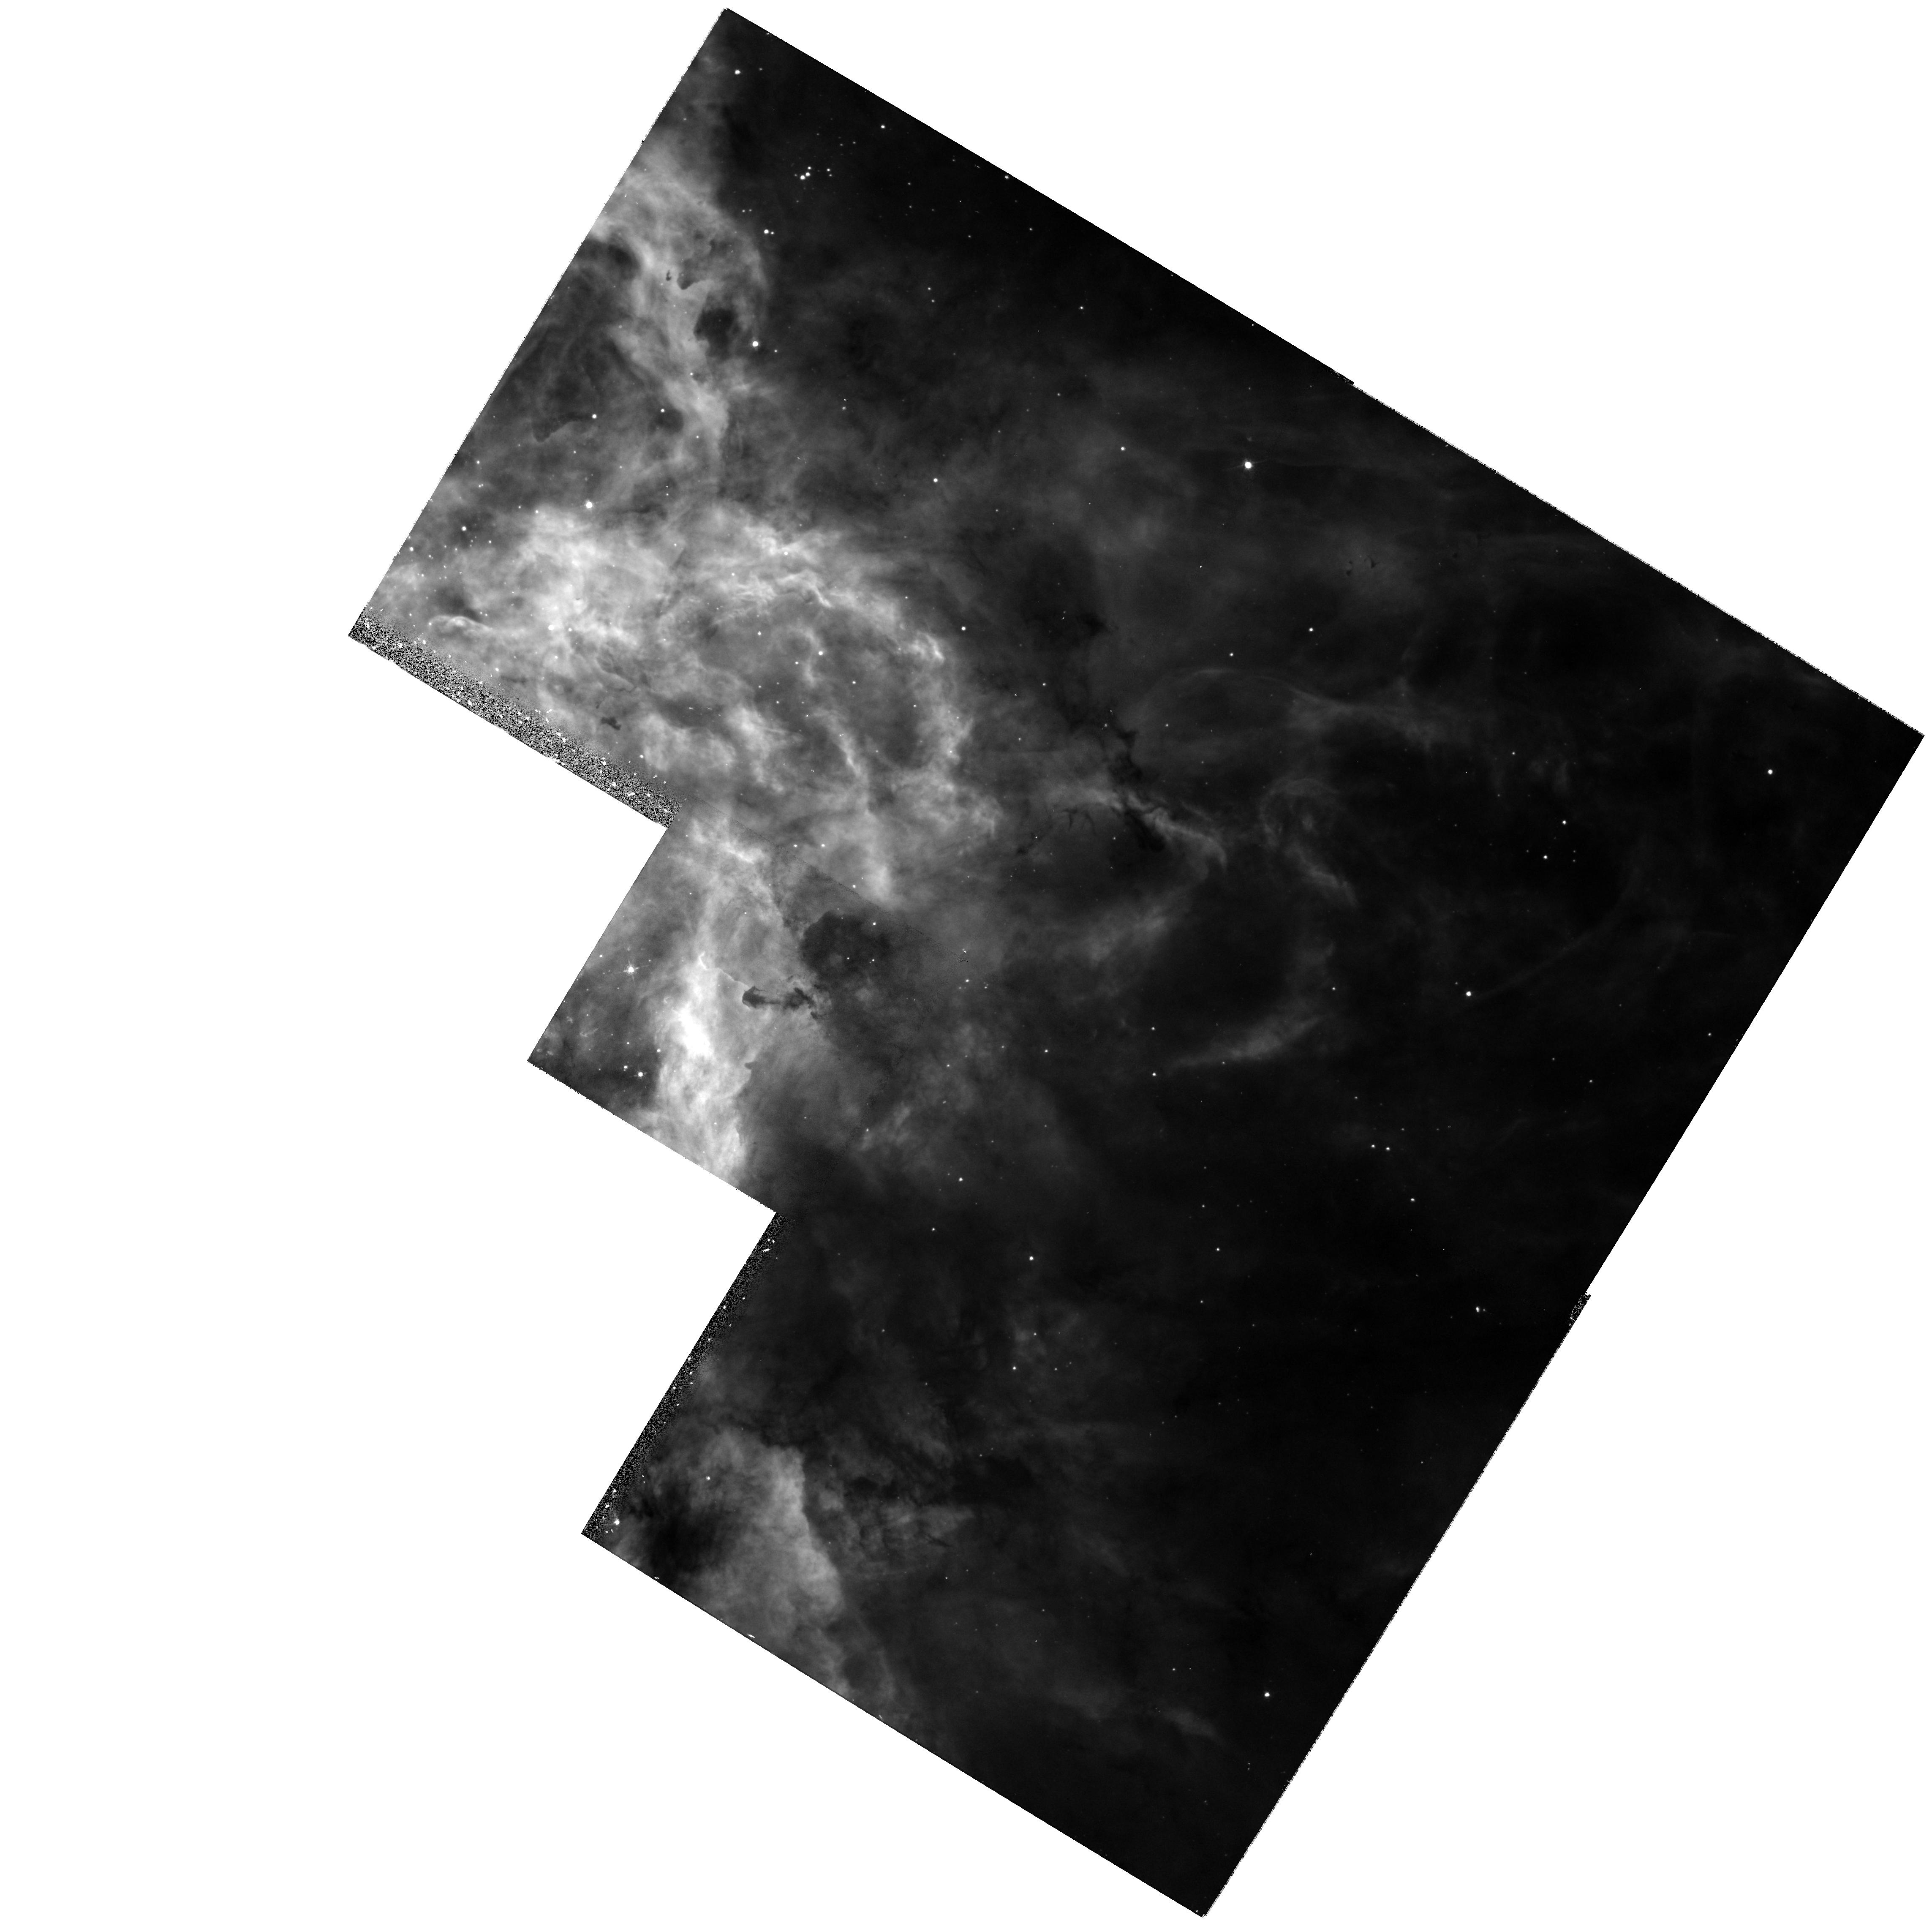
Target: 30DOR-KNOT3. Instrument: WFPC2/PC. Filter: F502N. Exposure: 17 min. Observation ID: hst_8163_03_wfpc2_pc_f502n_u5bd03

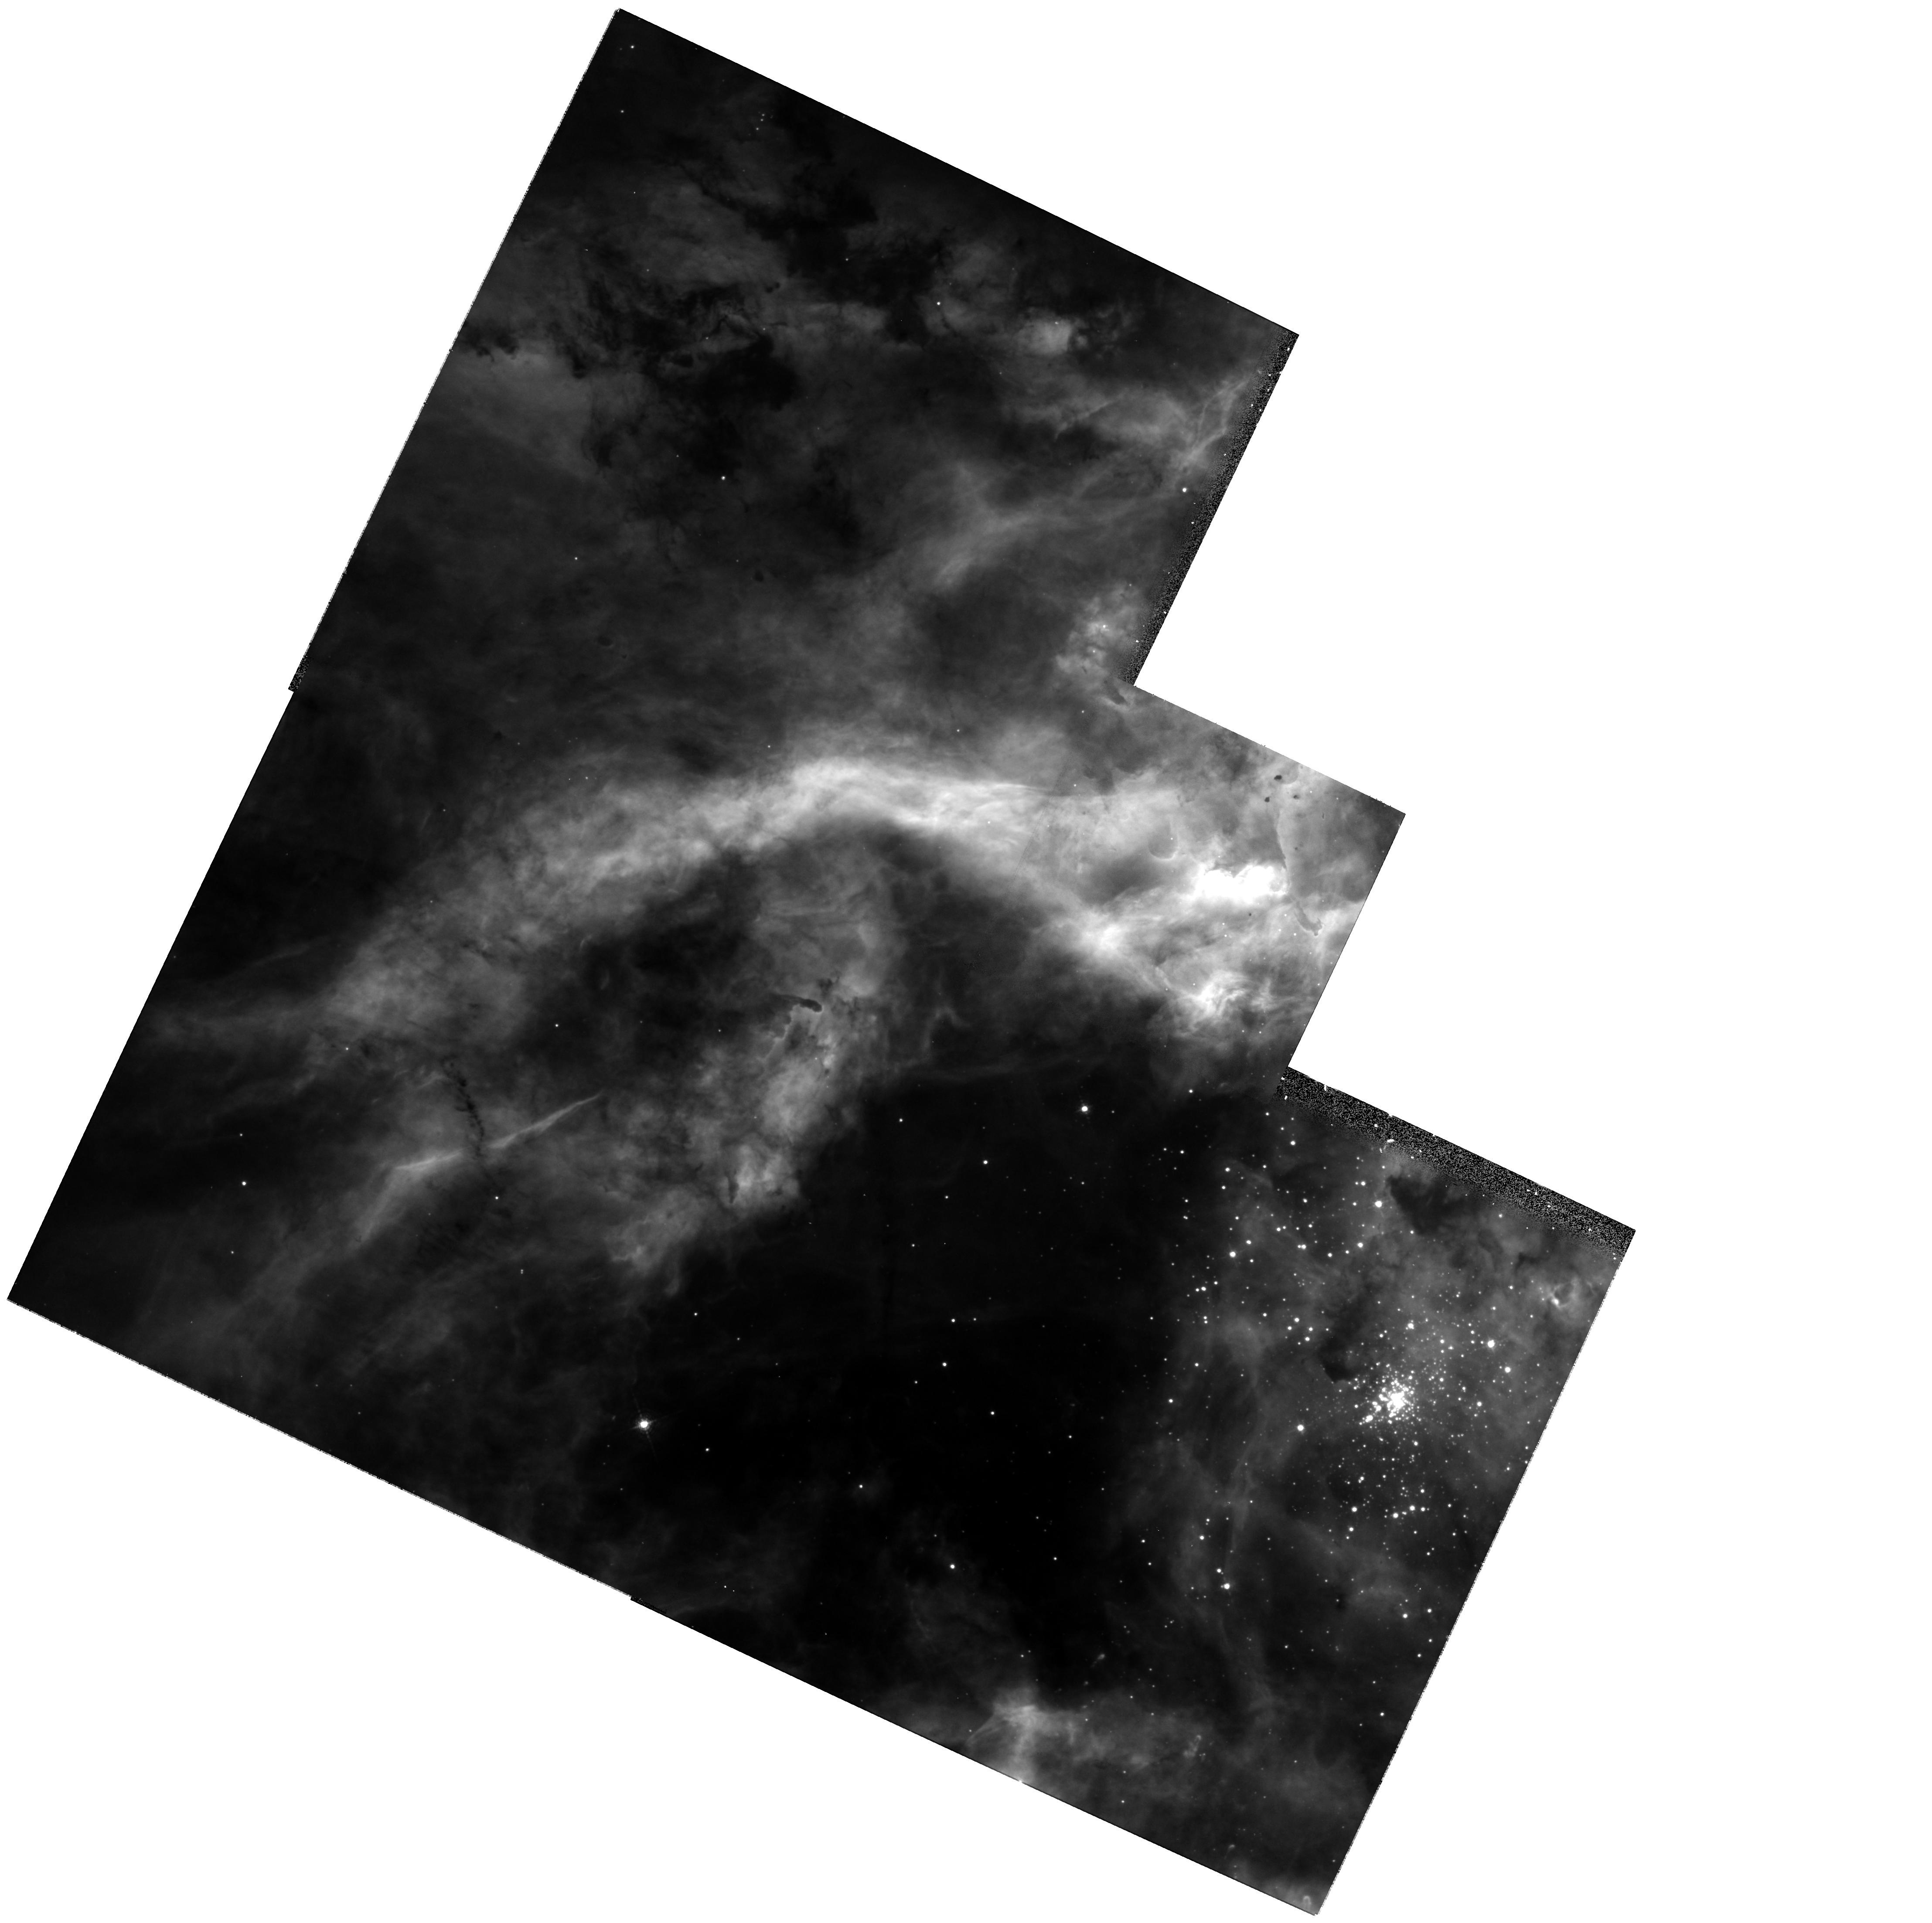
Target: 30DOR-KNOT1. Instrument: WFPC2/PC. Filter: F656N. Exposure: 13 min. Observation ID: hst_8163_01_wfpc2_pc_f656n_u5bd01

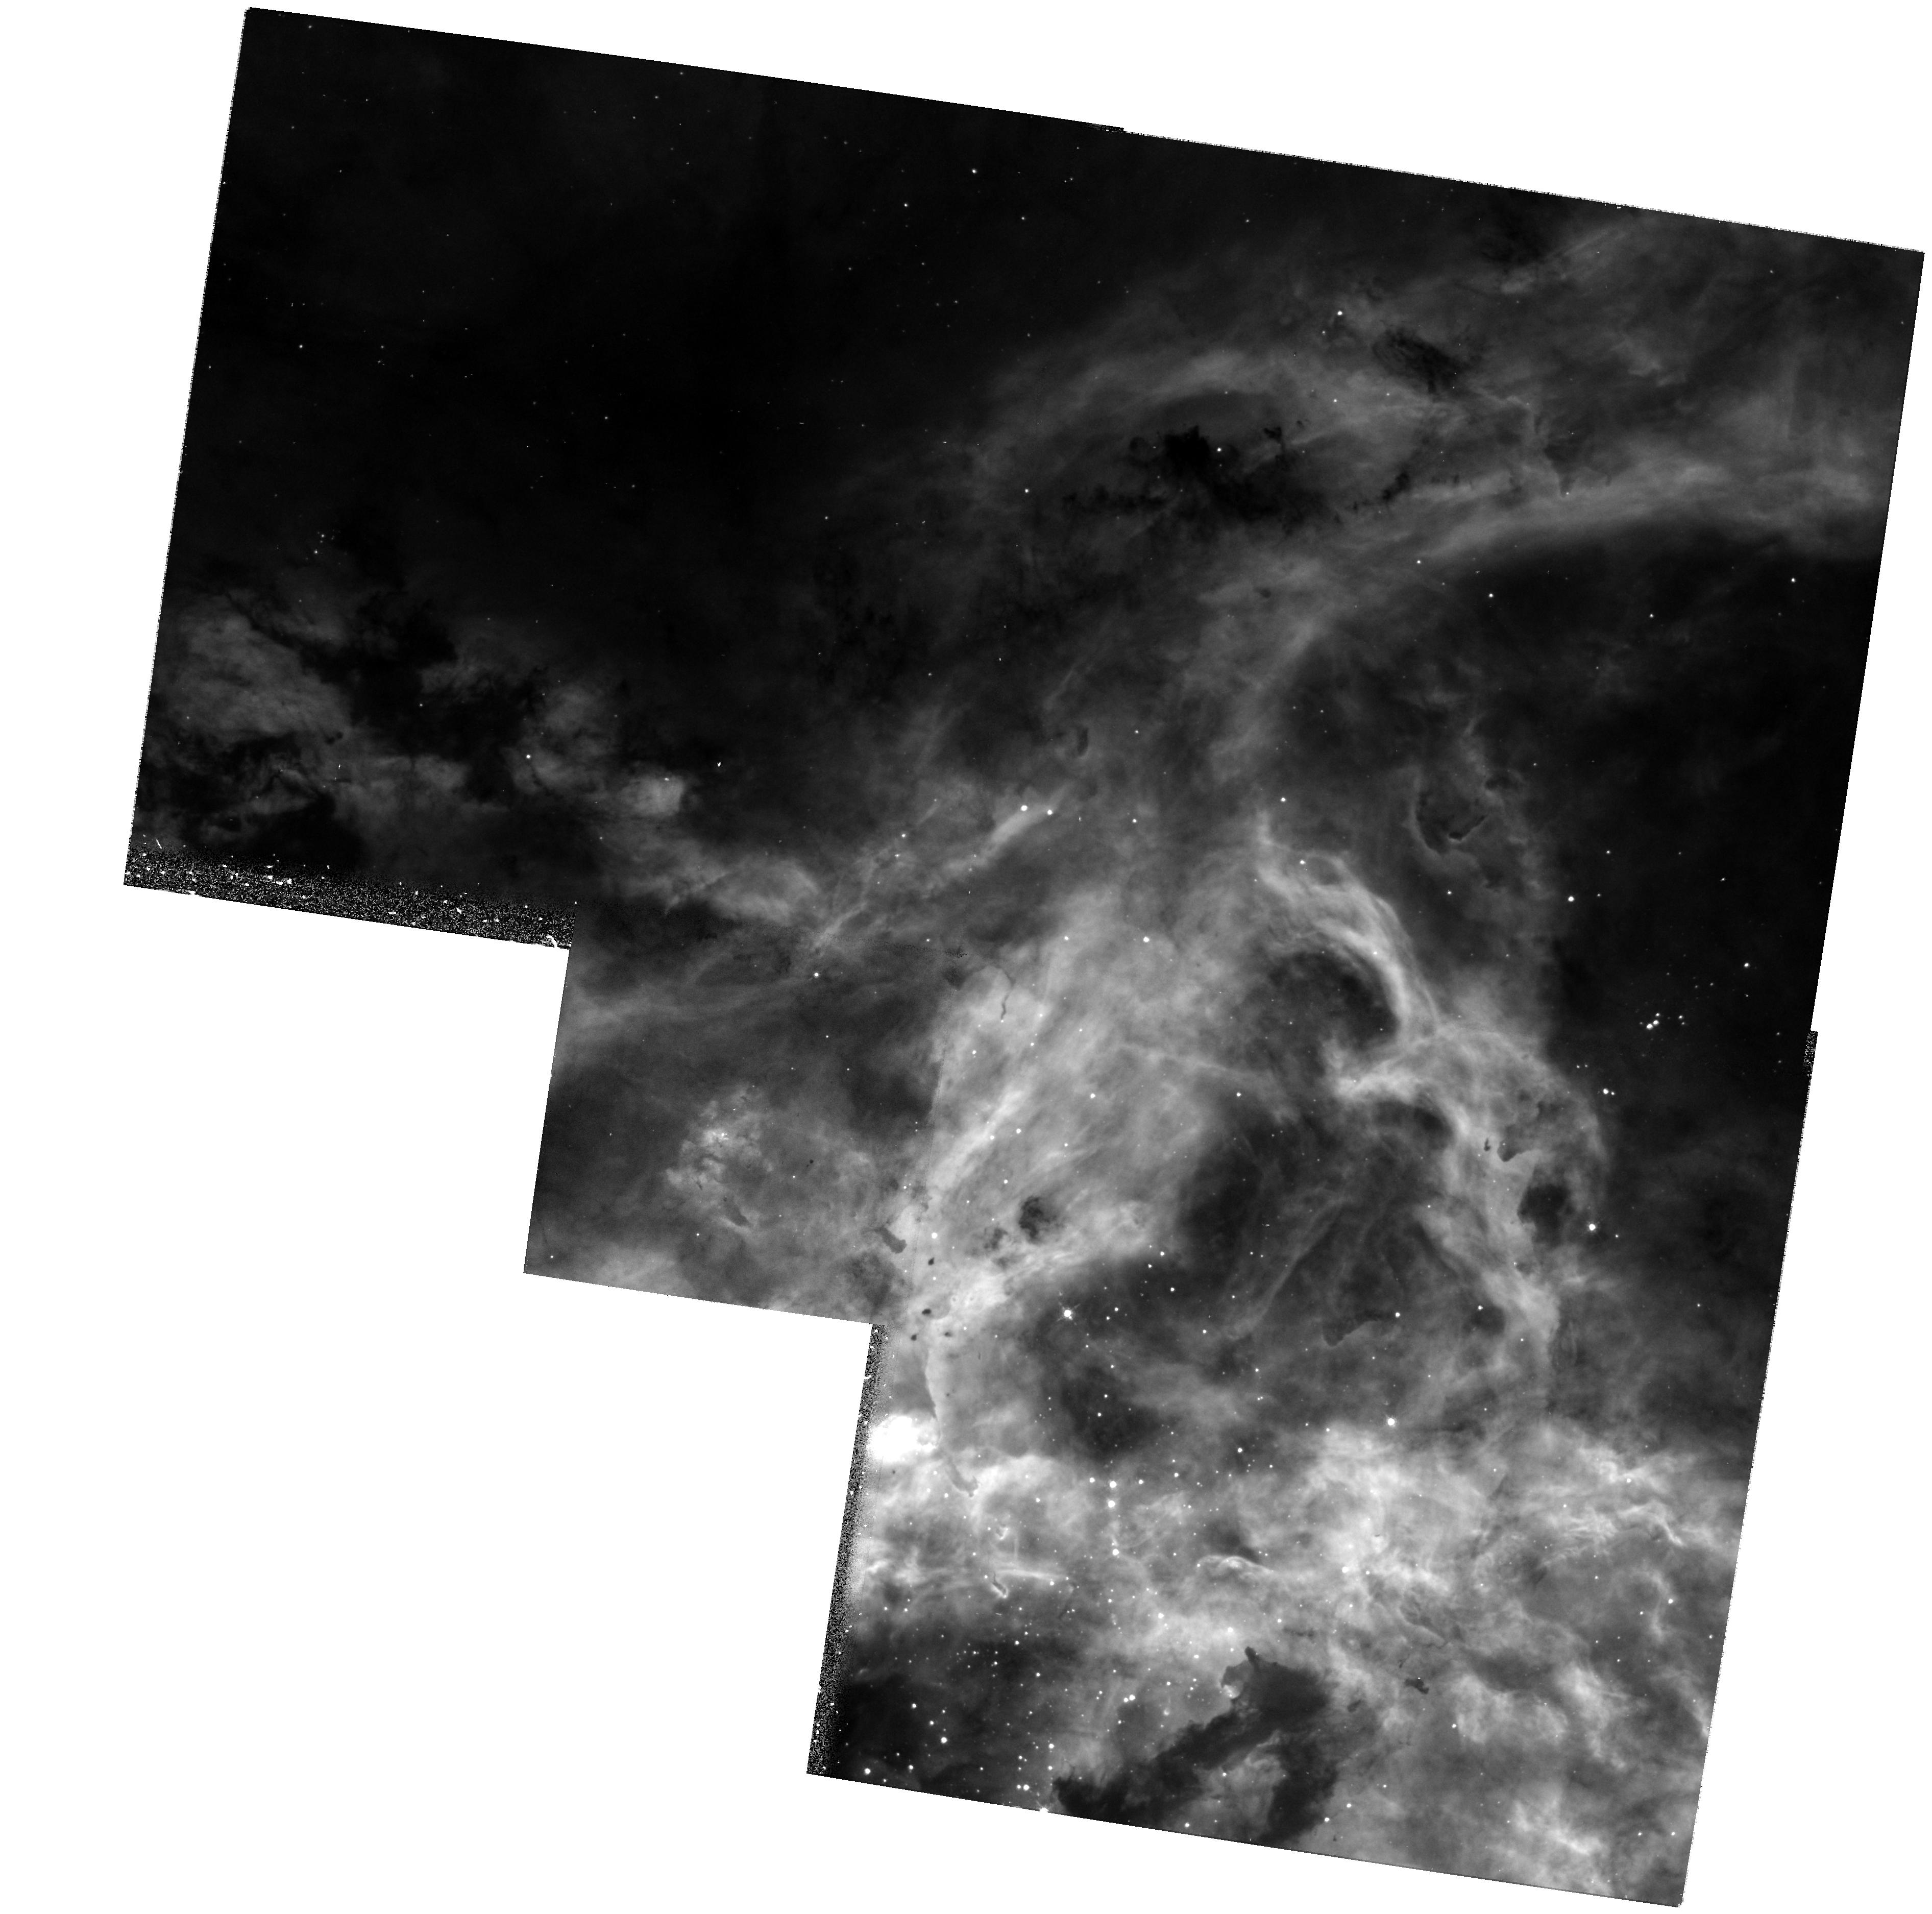
Target: 30DOR-KNOT2. Instrument: WFPC2/PC. Filter: F502N. Exposure: 17 min. Observation ID: hst_8163_02_wfpc2_pc_f502n_u5bd02

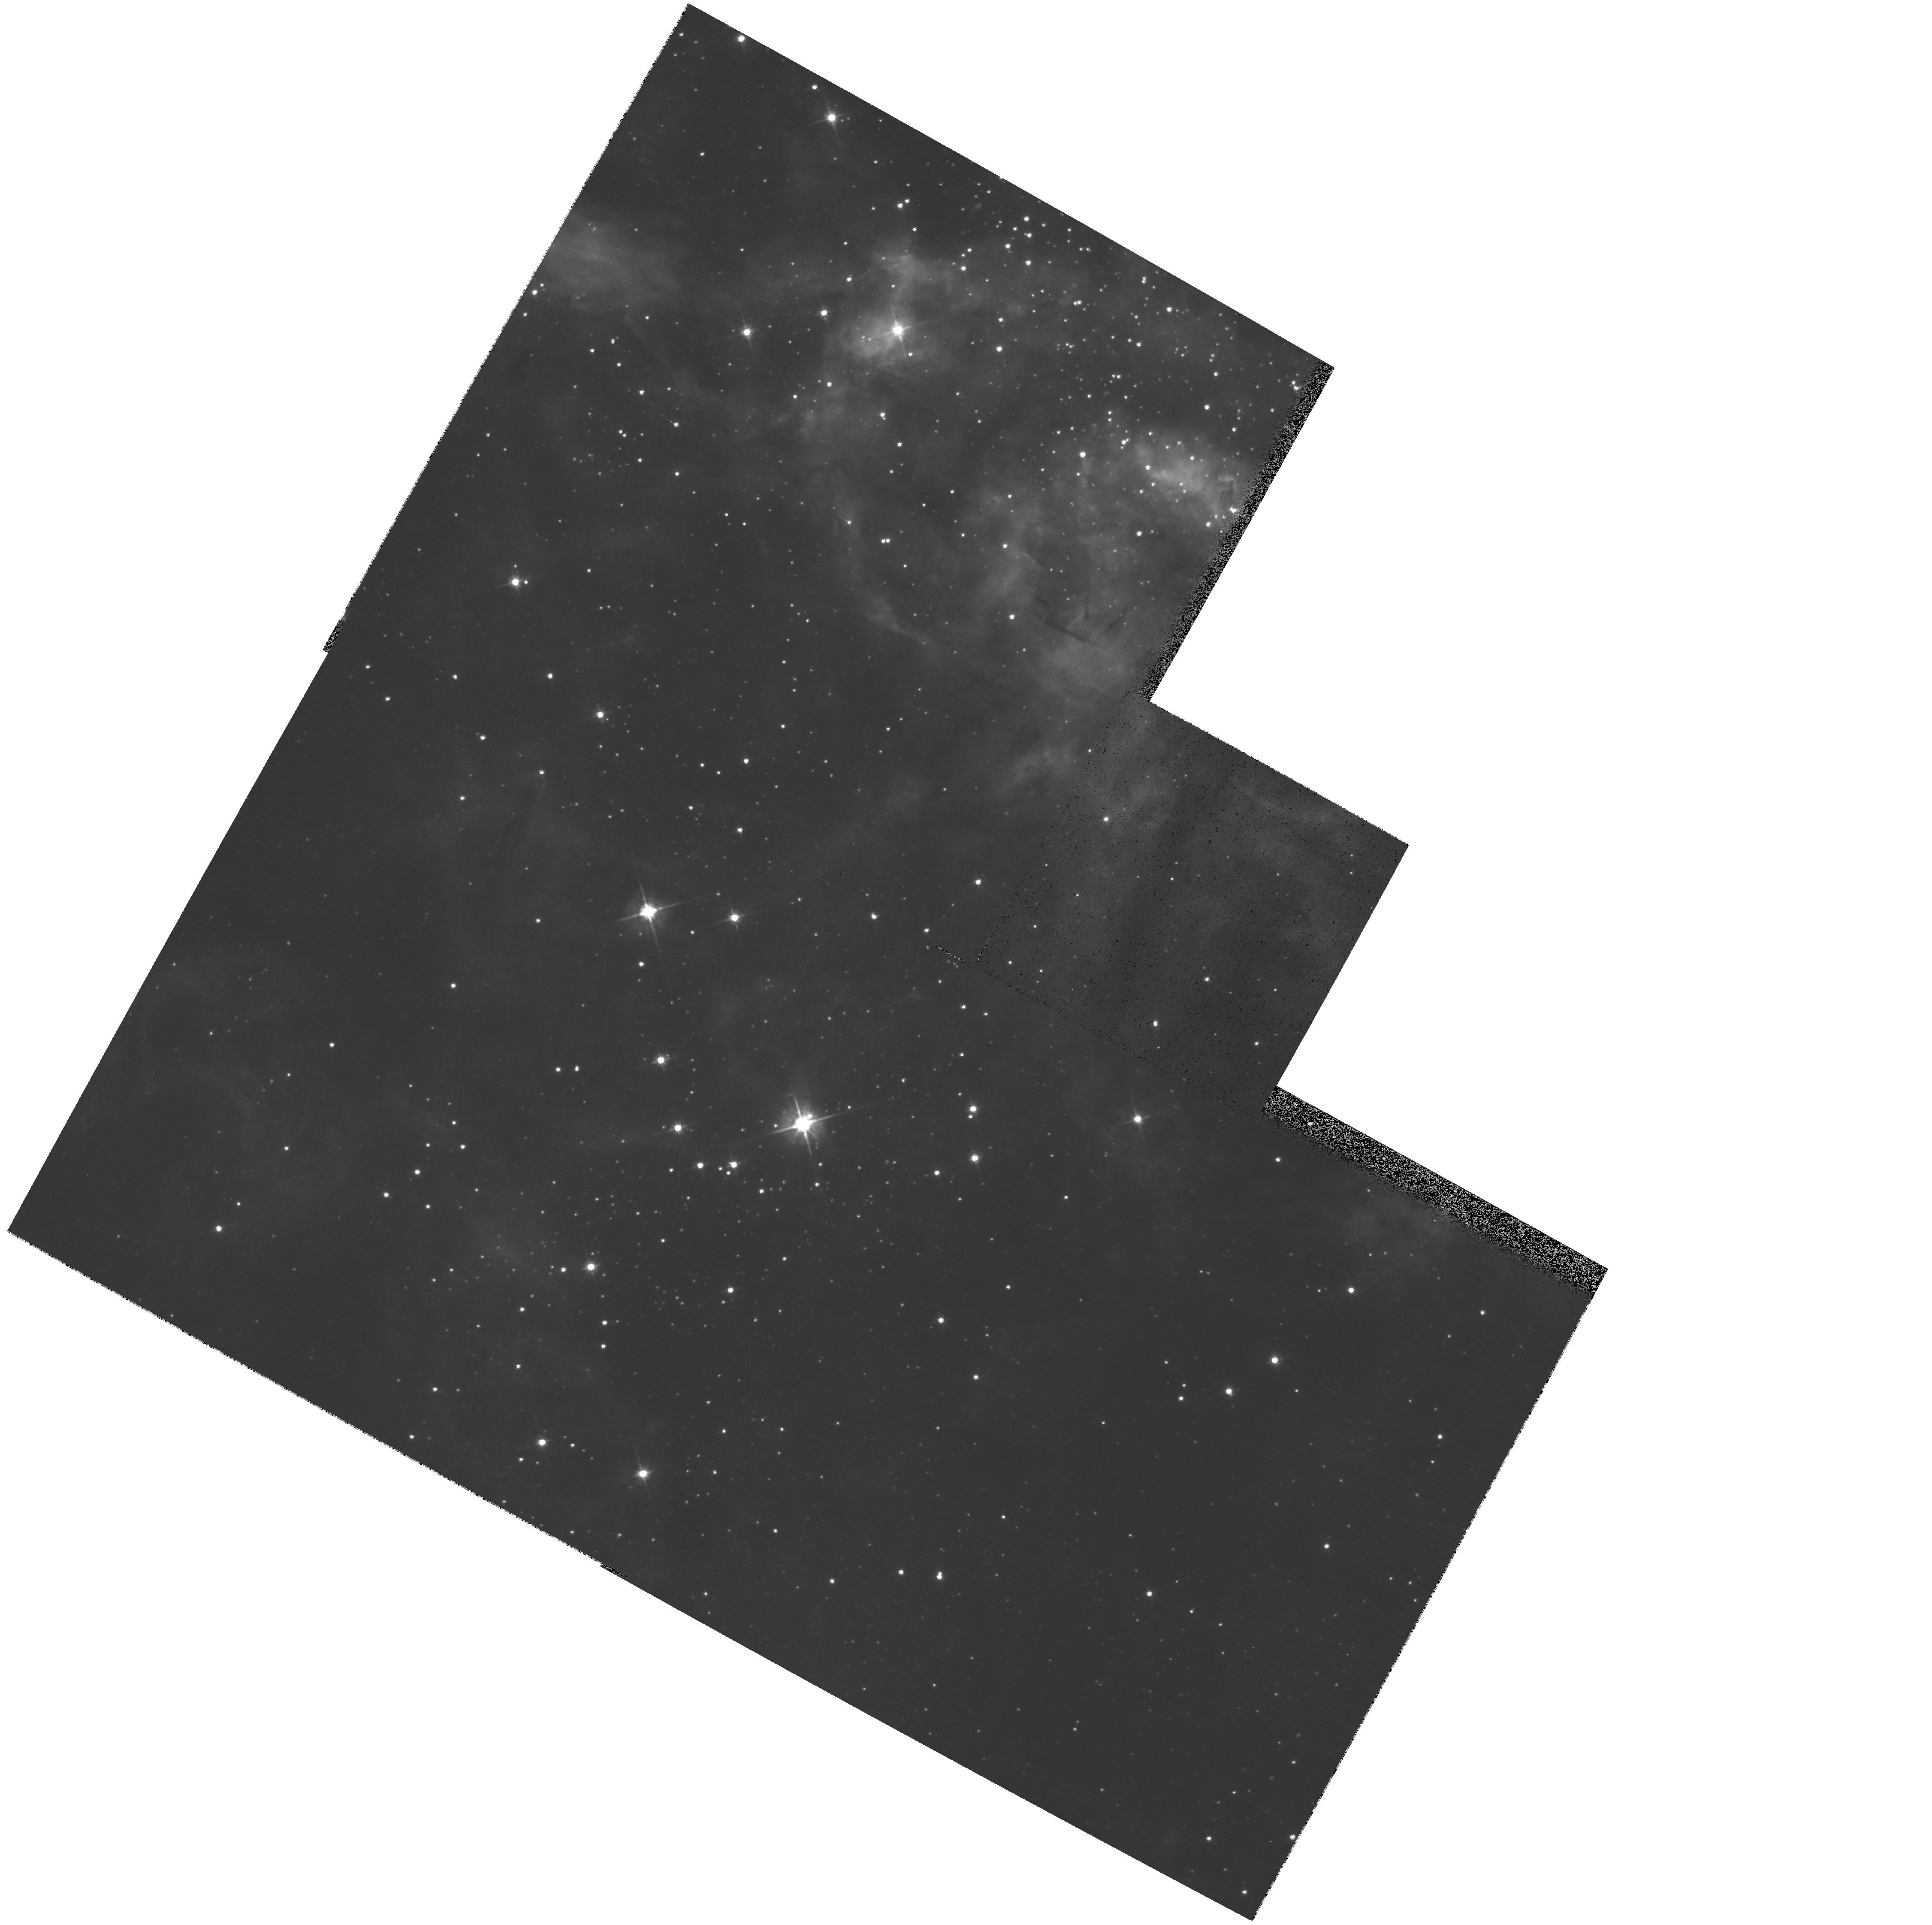
Target: 30DOR-SOUTHERN-FIELD. Instrument: WFPC2/PC. Filter: F555W. Exposure: 1 min. Observation ID: hst_8163_04_wfpc2_pc_f555w_u5bd04

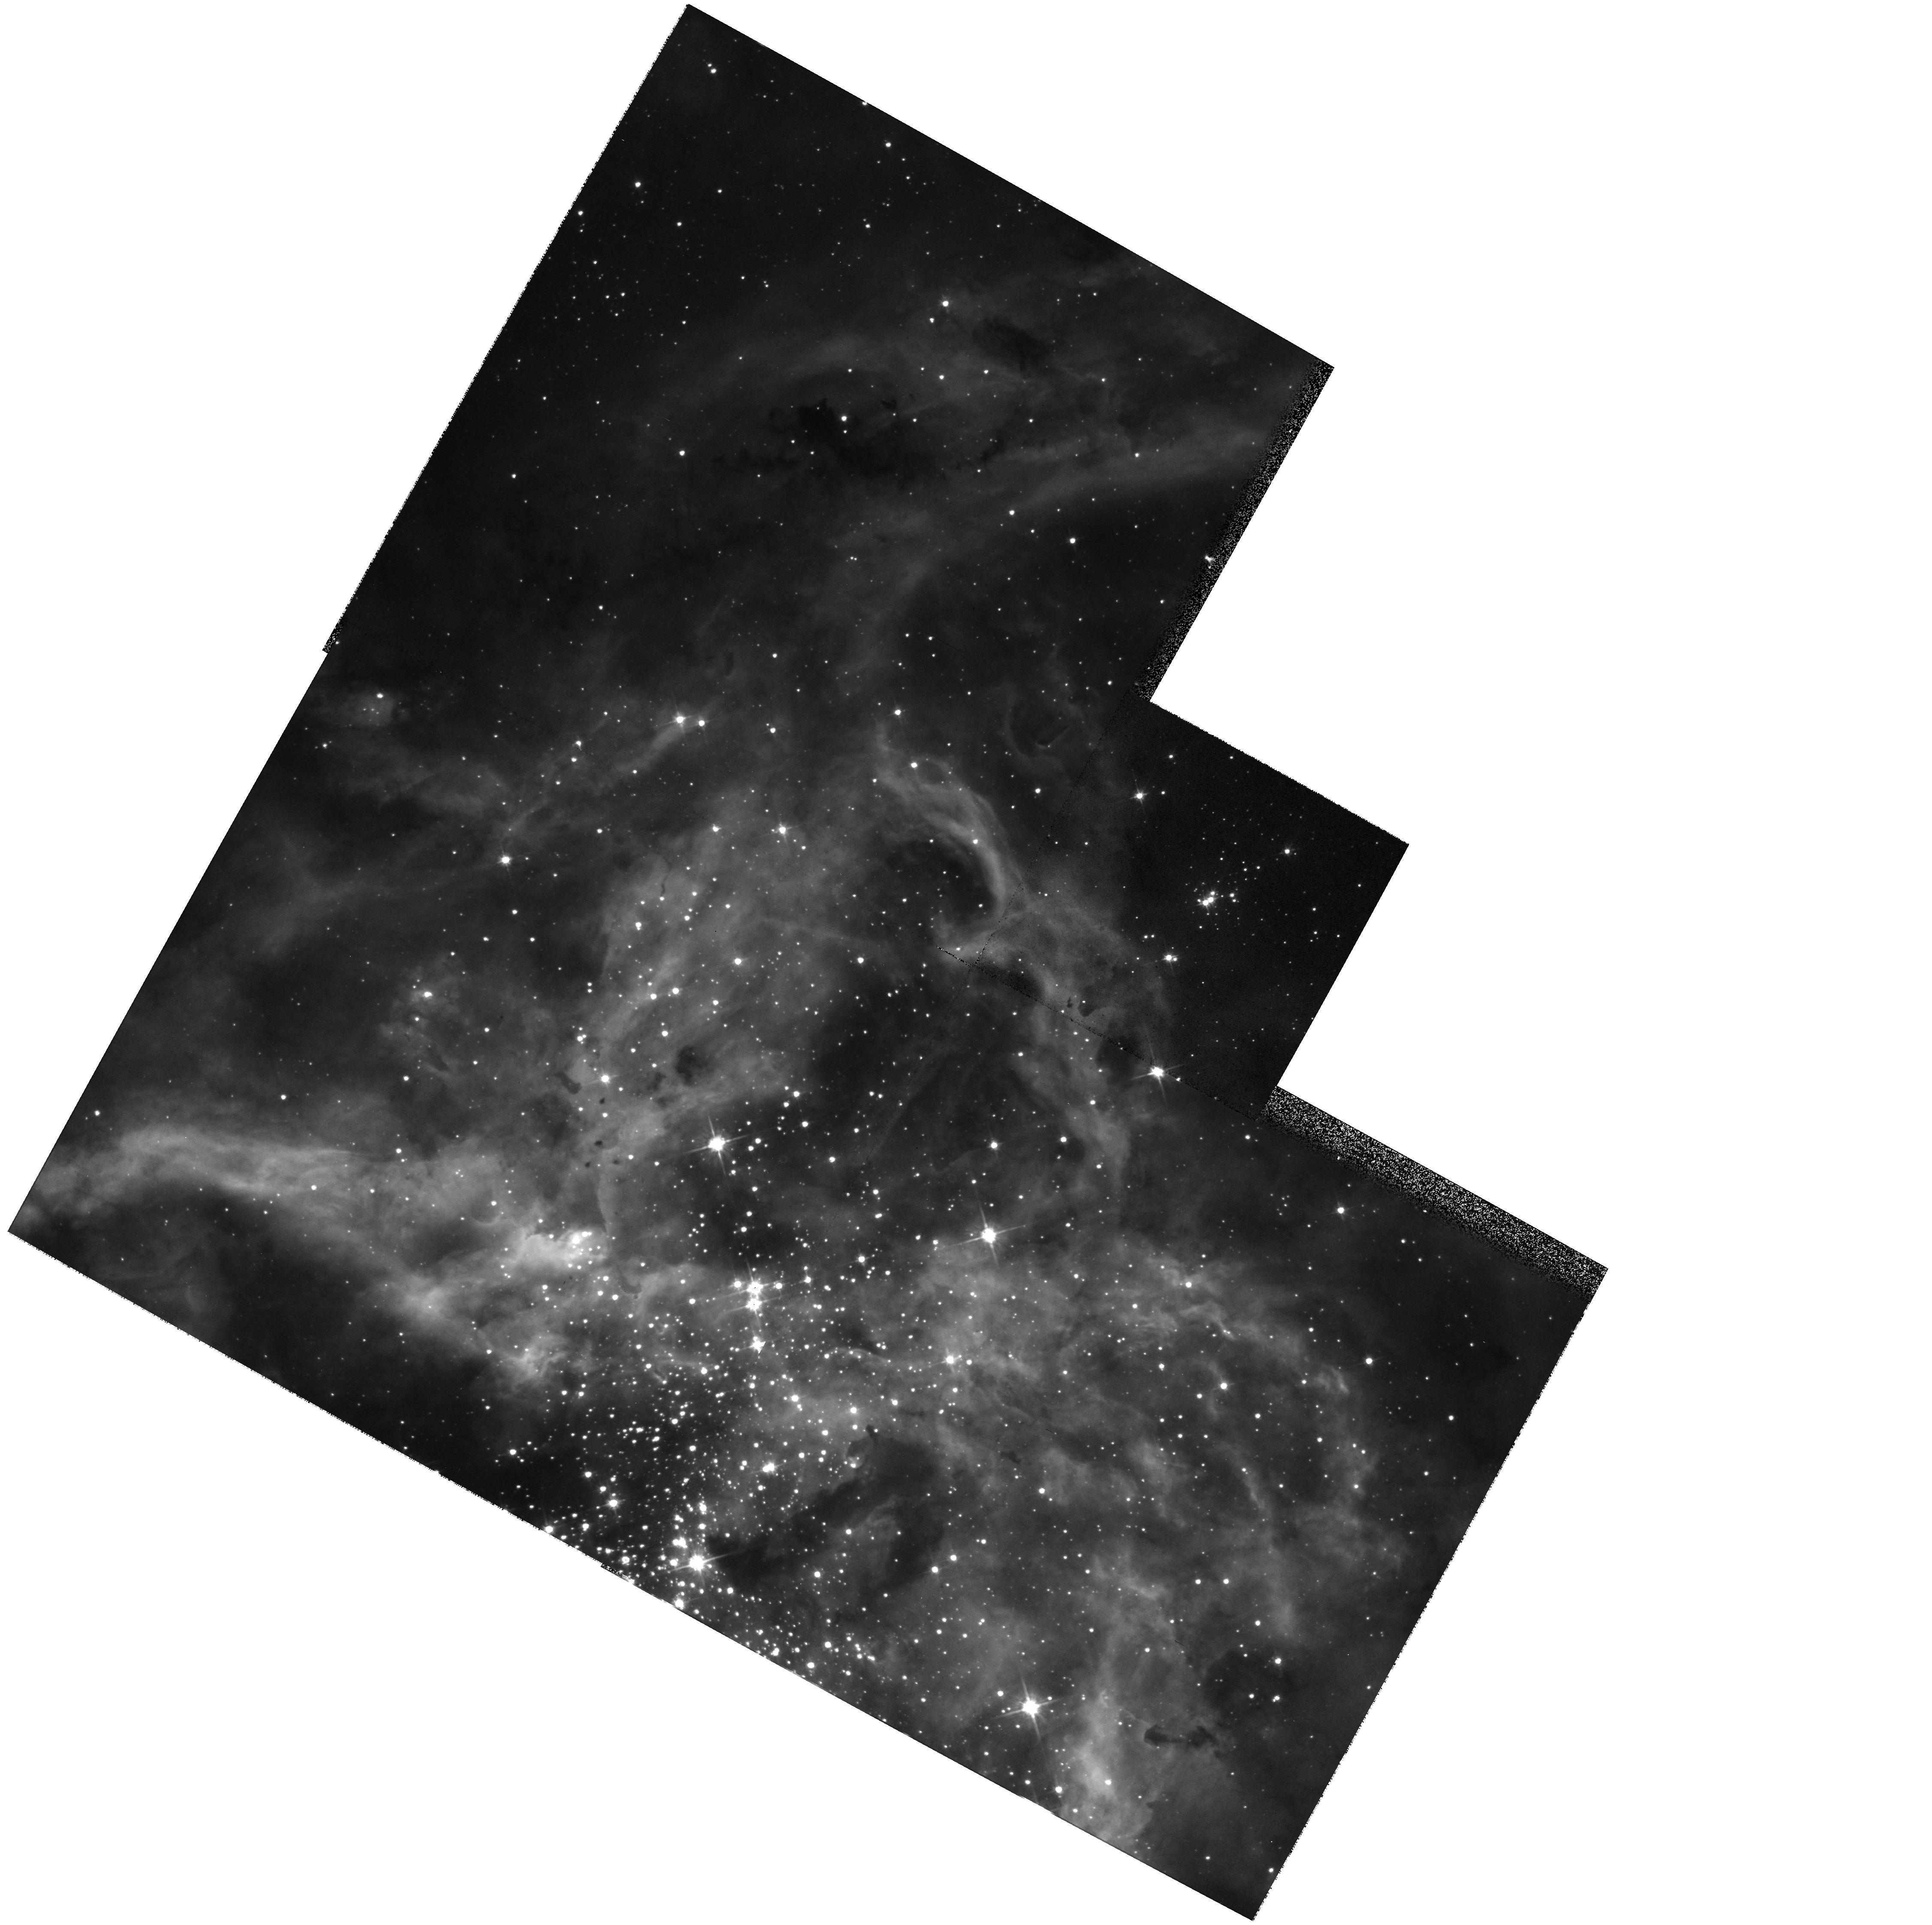
Target: 30DOR-NORTHERN-FIELD. Instrument: WFPC2/PC. Filter: F555W. Exposure: 1 min. Observation ID: hst_8163_a4_wfpc2_pc_f555w_u5bda4

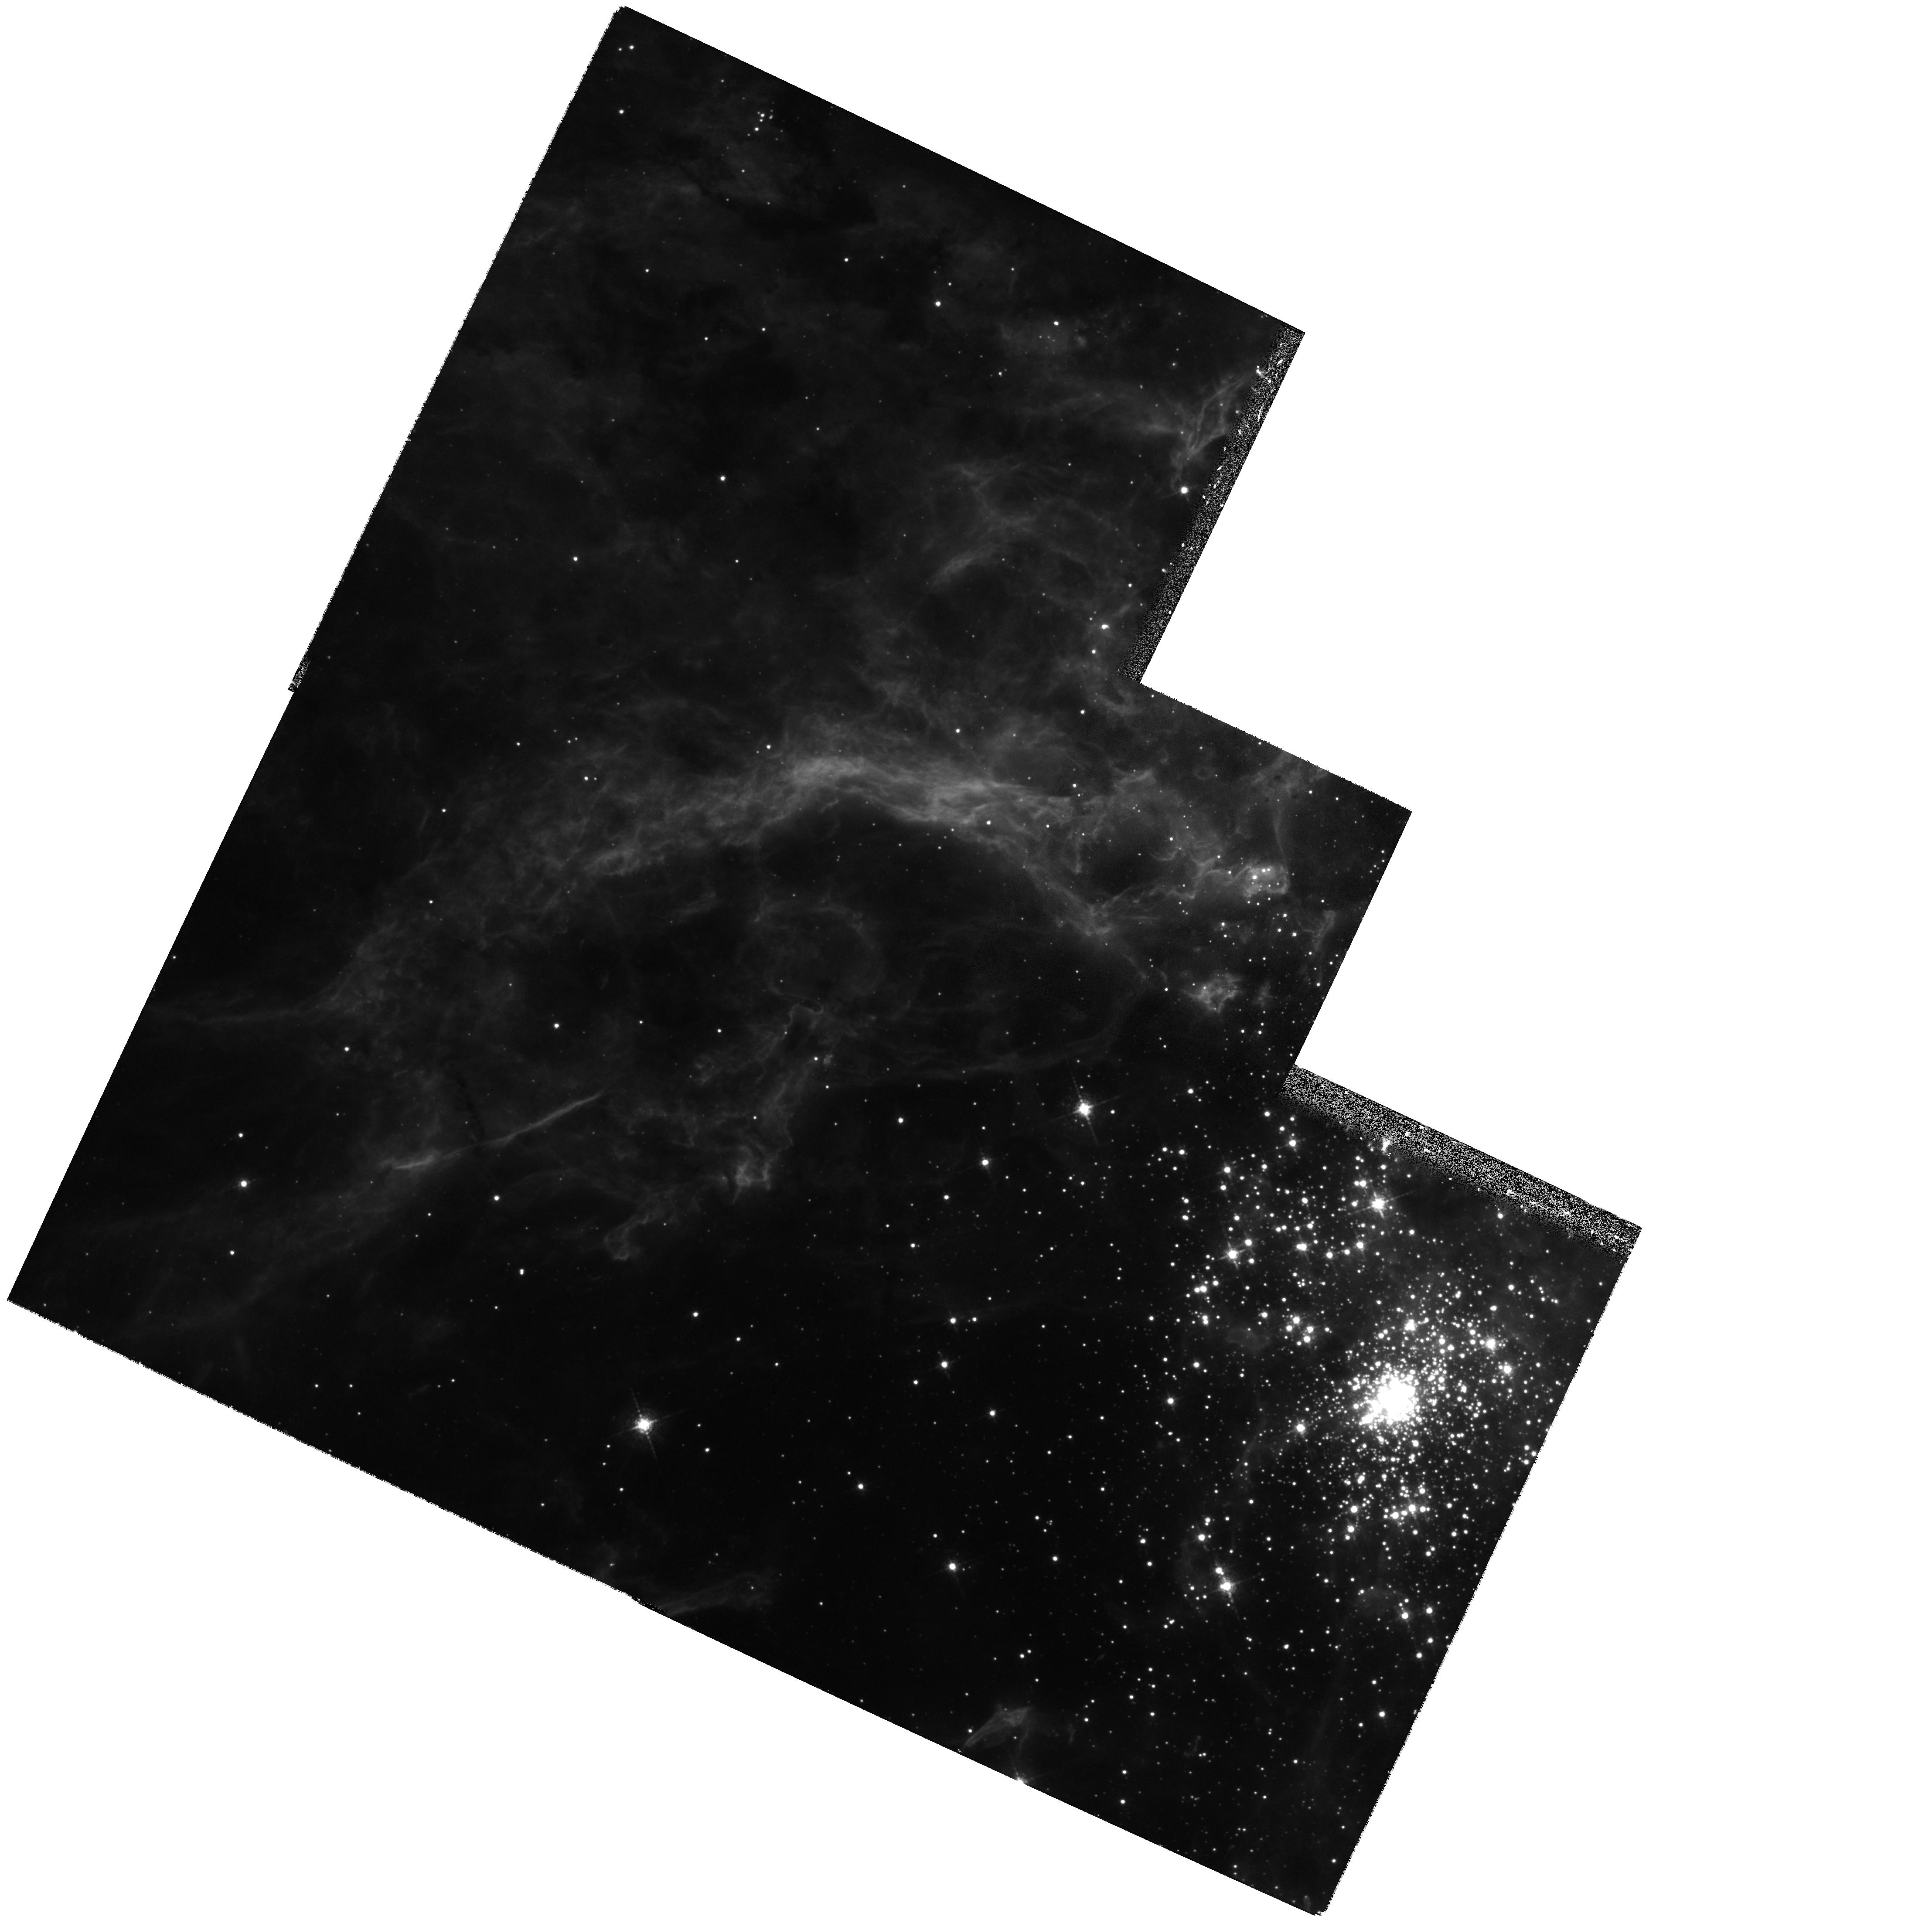
Target: 30DOR-KNOT1. Instrument: WFPC2/PC. Filter: F673N. Exposure: 33 min. Observation ID: hst_8163_01_wfpc2_pc_f673n_u5bd01

Trapezium Systems and Stellar Jets in 30 Doradus (PI: Walborn, Nolan R.)

30 Doradus is the nearest and best resolved extragalactic starburst, hence a paradigm for the phenomenon. Recent NICMOS observations of the new stellar generation being triggered by the outflows from R136 establish 30 Dor as a prime region for investigation of massive-star formation as well. Since 1" already subtends 50, 000 AU at 50 kpc, HST makes unique contributions to the study of 30 Dor. A recent groundbased spectral-classification study has provided new insights into the stellar content of 30 Dor, but many of the targets are resolved into multiple systems in the available WFPC2 images. We propose to obtain spatially resolved STIS blue spectroscopy of some of the newly found multiple systems, which is essential to determine accurate stellar tempertures and masses. Several systems each in the new and previous stellar generations are included. The HST spatial resolution also reduces the contamination of t he stellar spectra by the nebula r emission lines, which is a critical advantage. We also propose dithered PC nebular-line images of the young Trapezium systems Knots 1-3, which interact strongly with the surrounding interstellar medium, forming several parsec-scale jets. Finally, we shall do two WFPC2 pointings with continuum filters, to complete the coverage of the field, which currently limits the search for multiple systems and the illuminating comparisons with IR and other data.